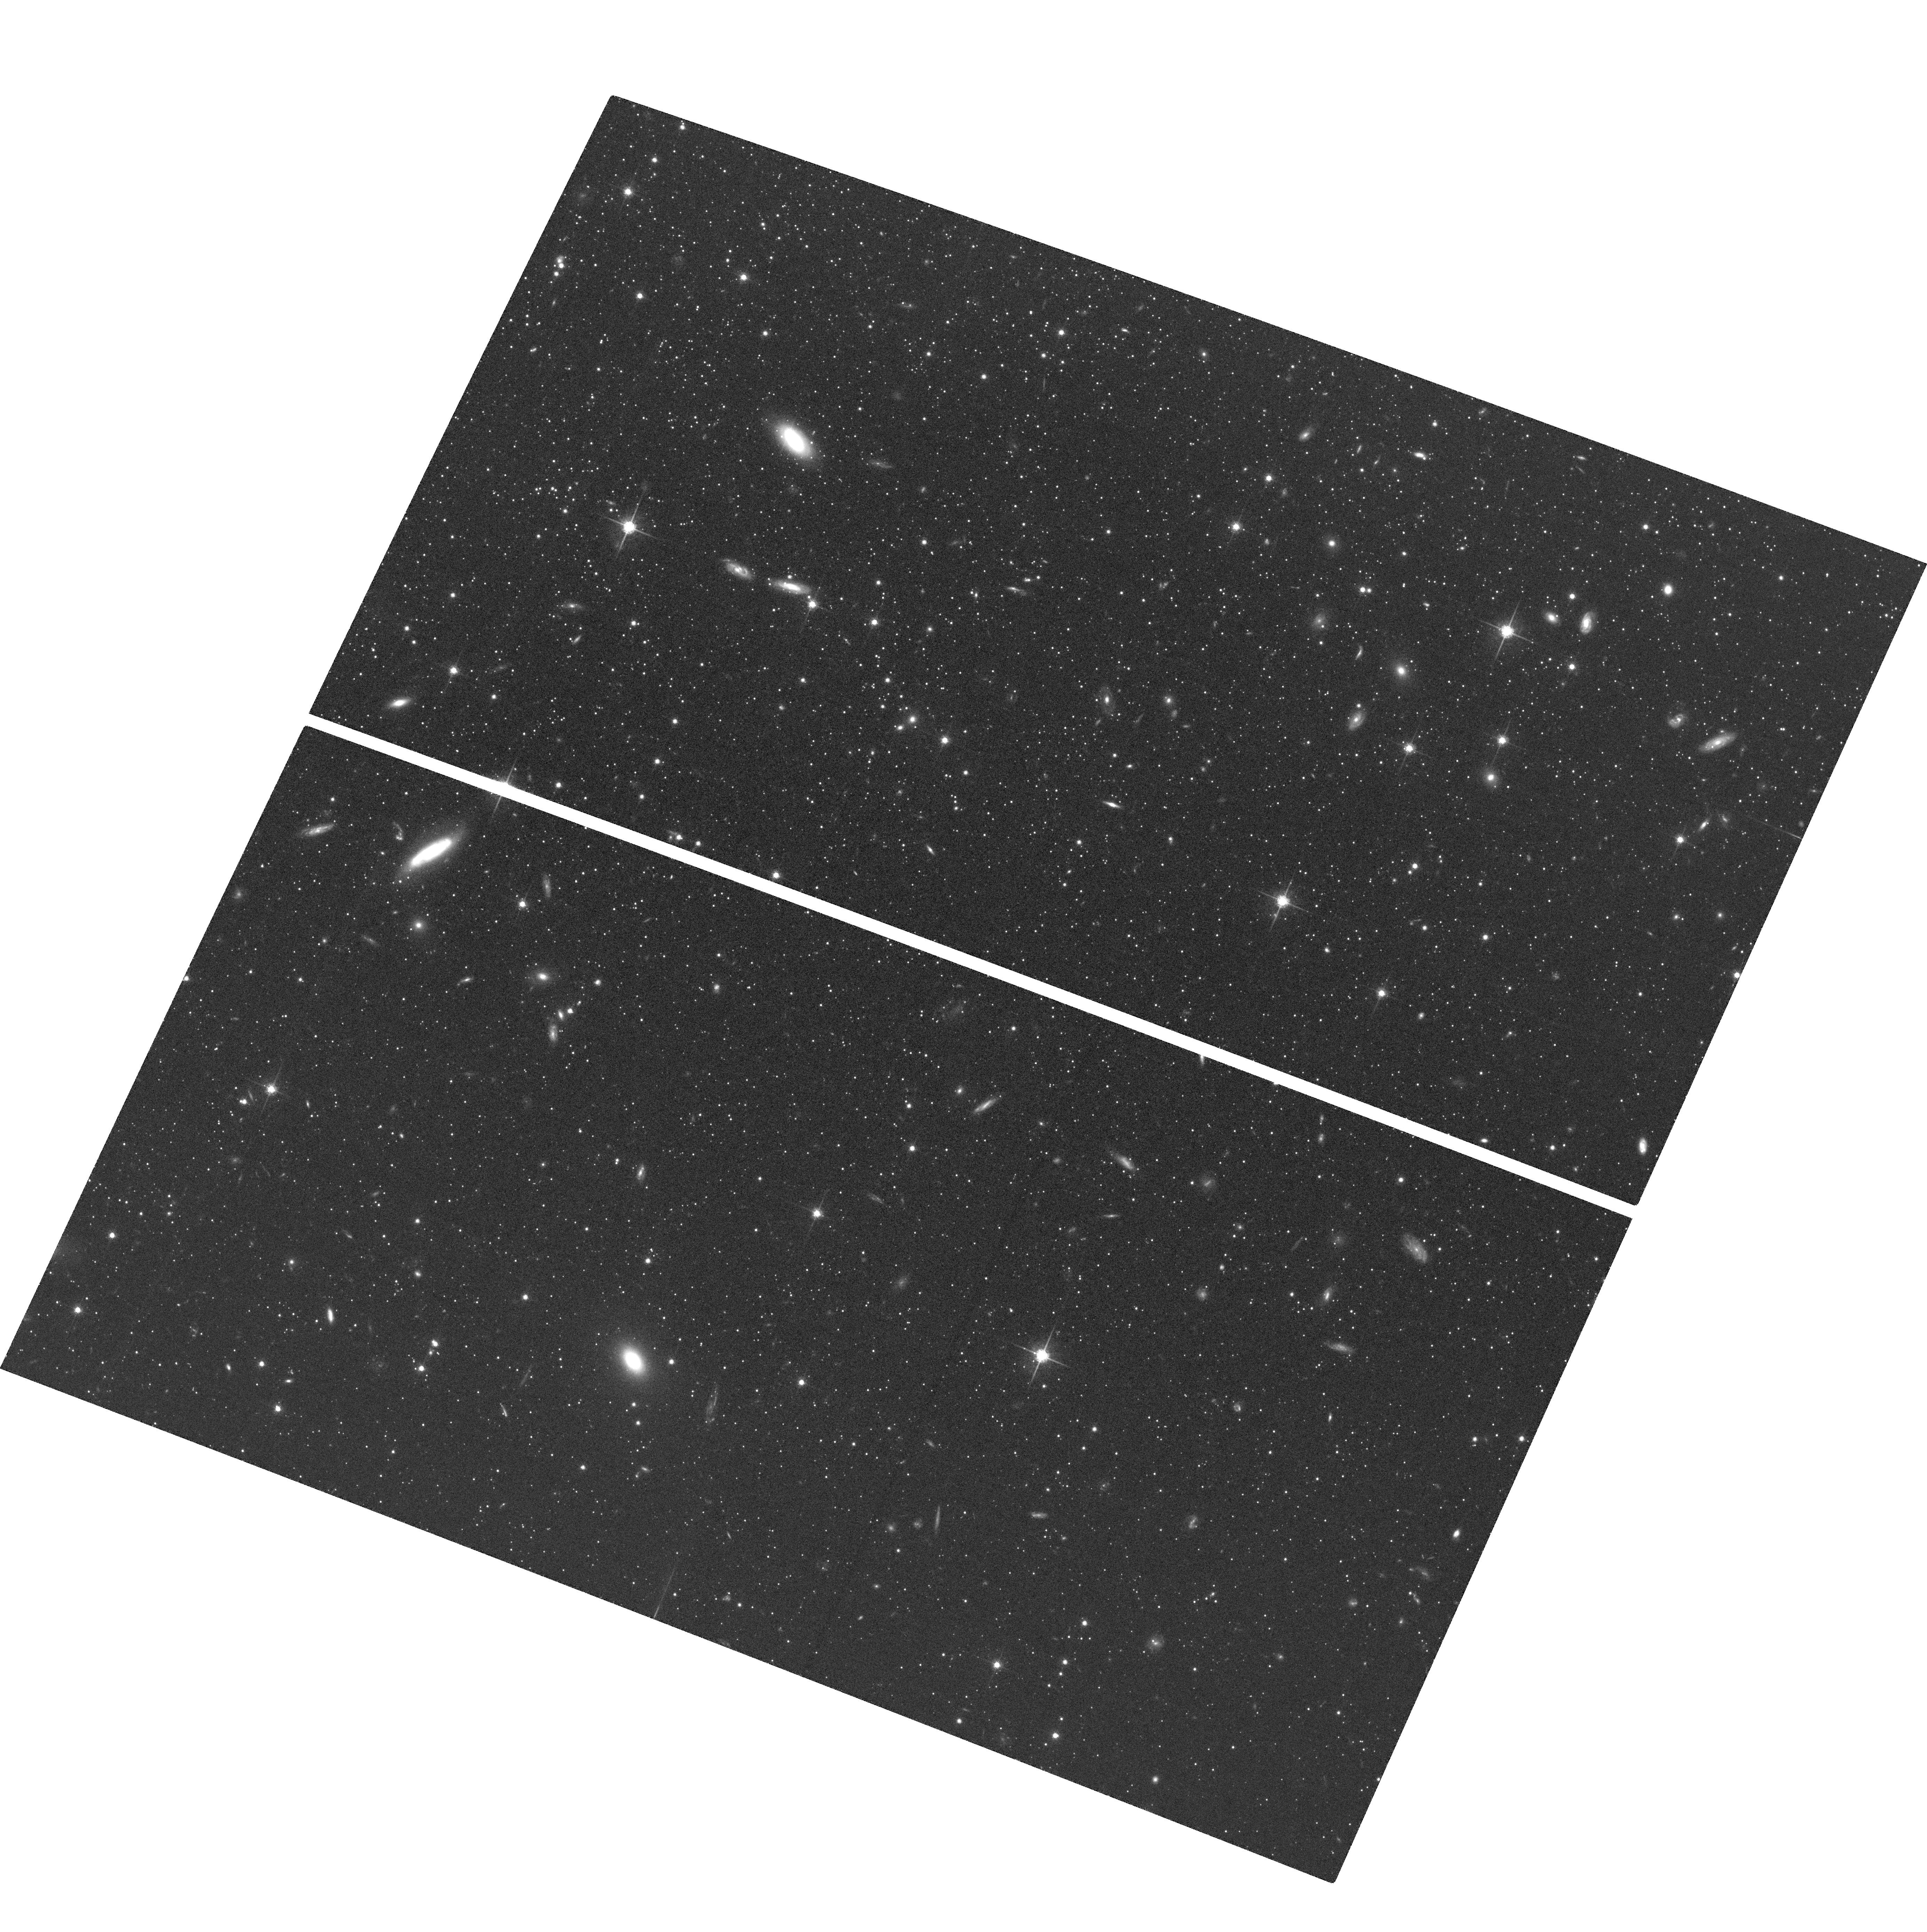
Target: SCULPTOR-DWARF-F2. Instrument: ACS/WFC. Filter: F775W. Exposure: 1.9 h. Observation ID: hst_12966_05_acs_wfc_f775w_jc2z05

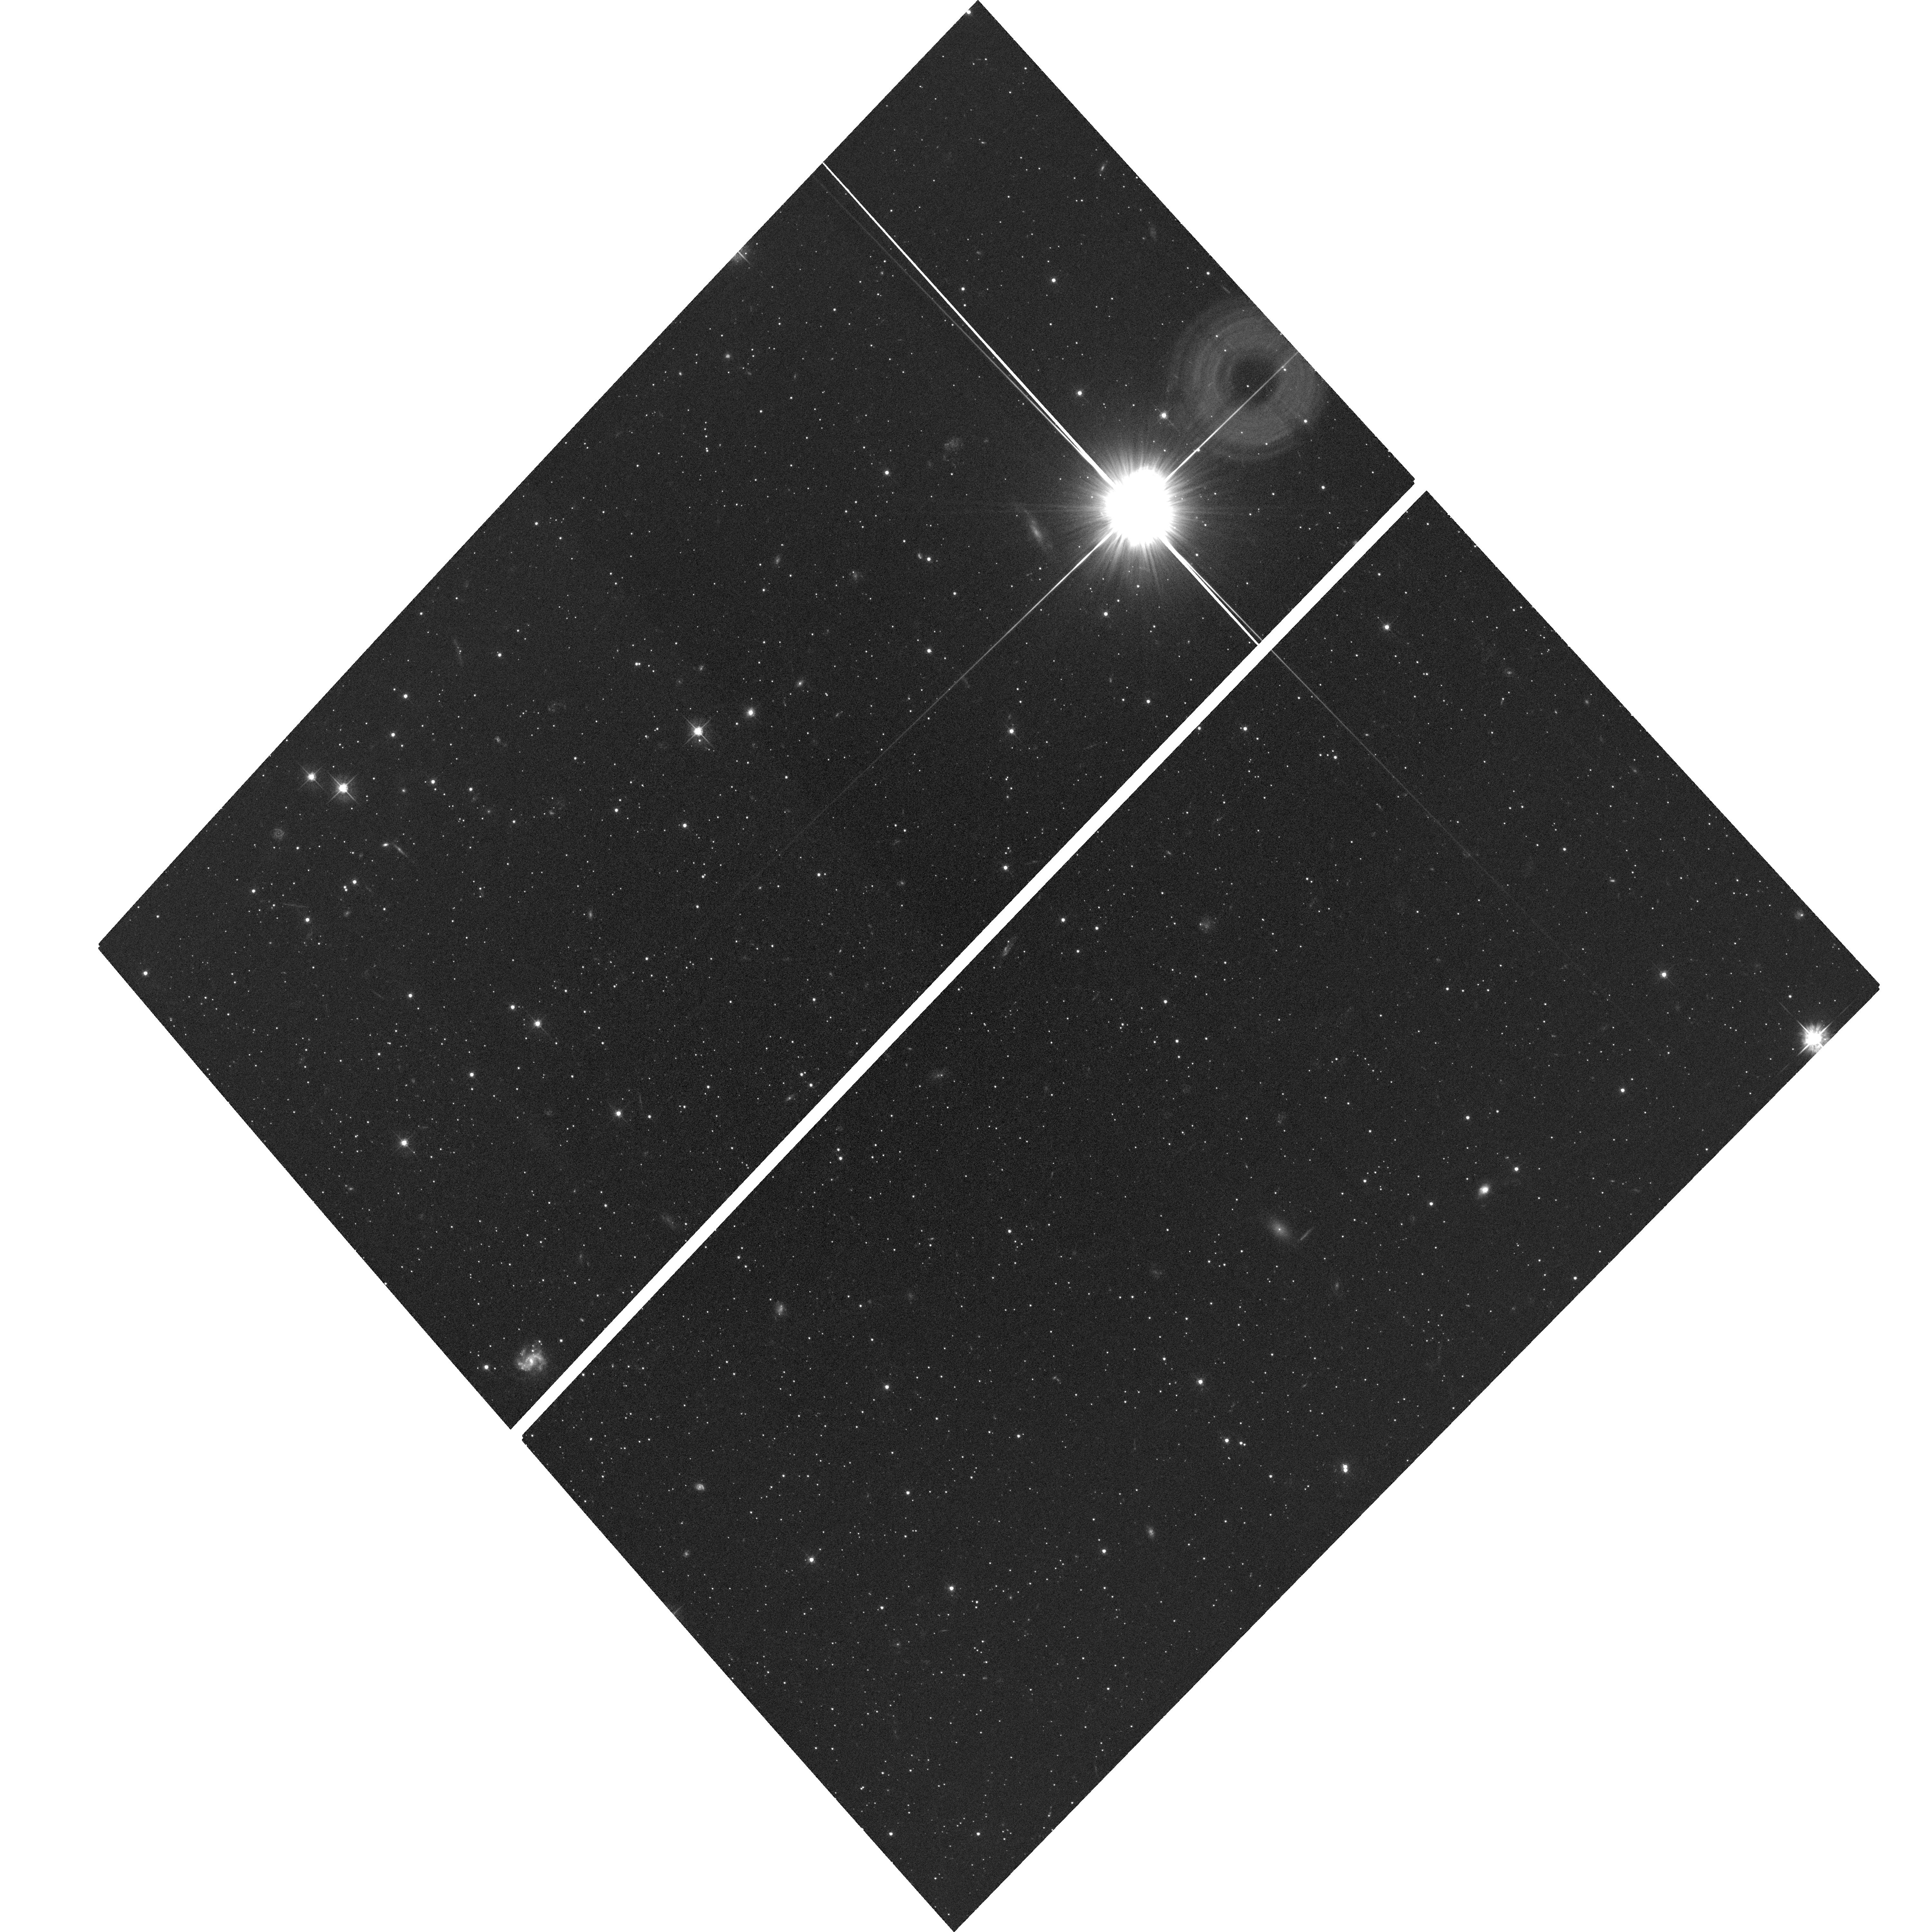
Target: DRACO-DWARF-F3. Instrument: ACS/WFC. Filter: F555W. Exposure: 1.7 h. Observation ID: hst_12966_03_acs_wfc_f555w_jc2z03

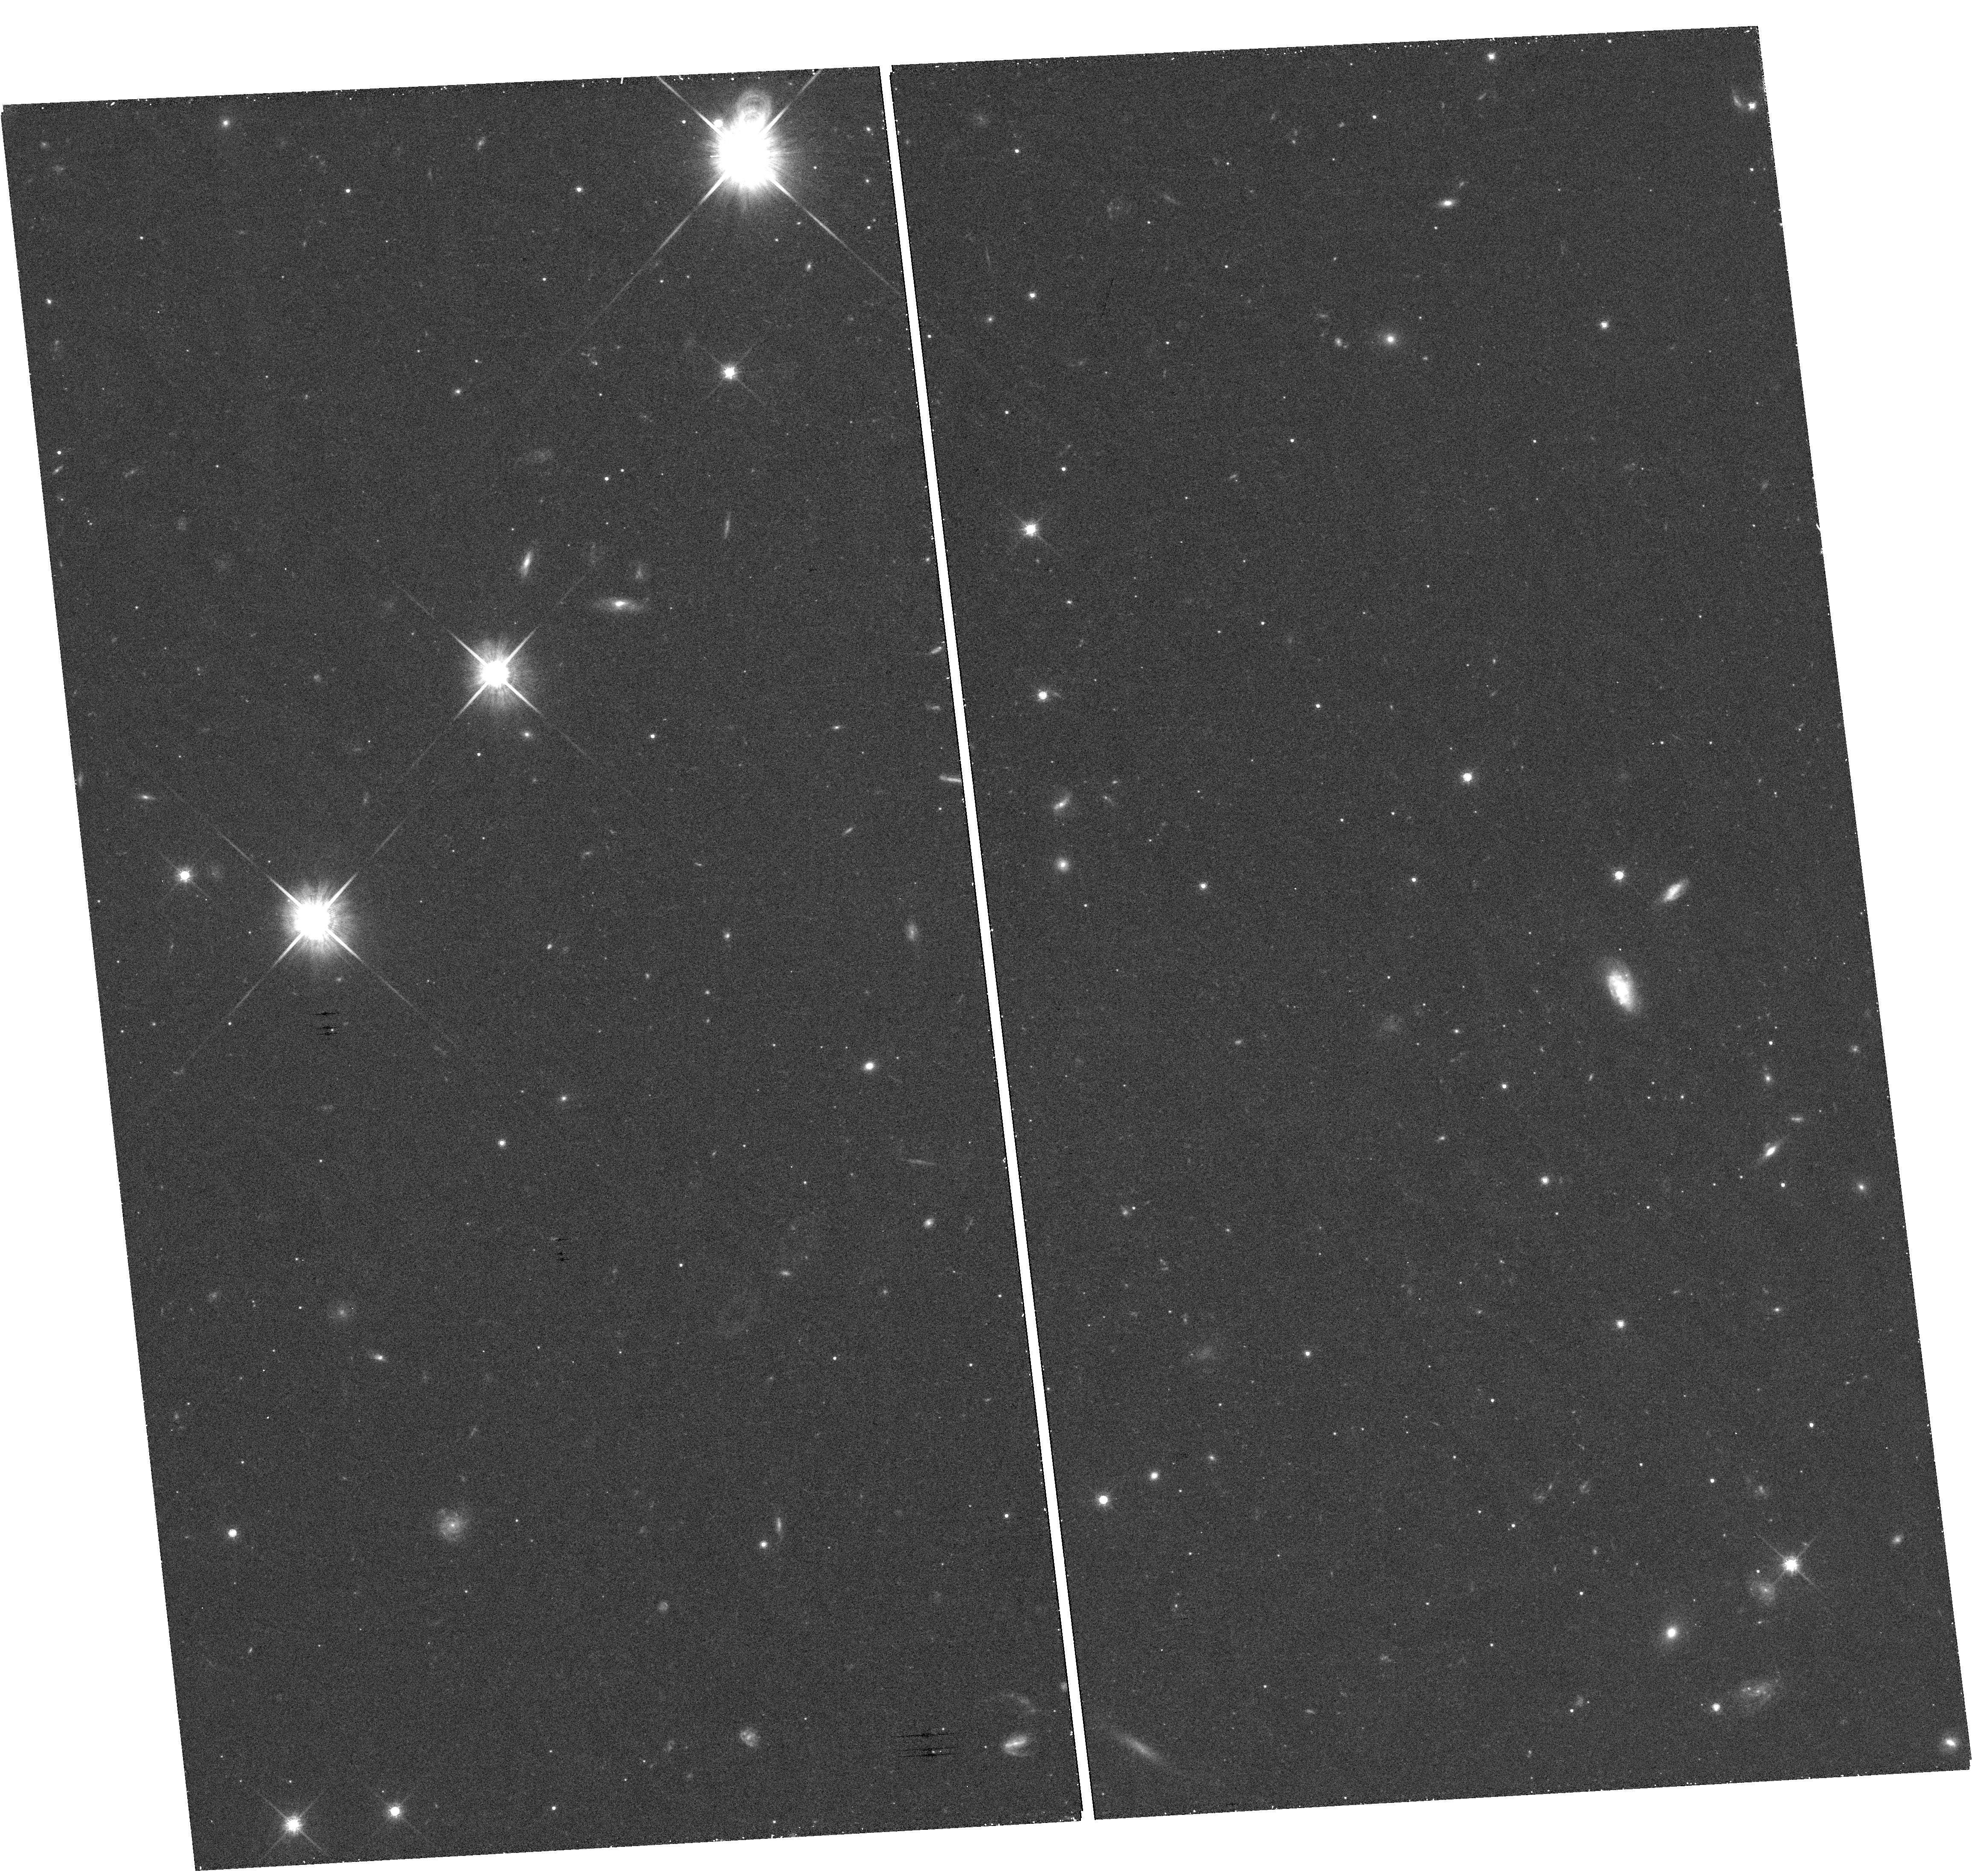
Target: DRACO-DWARF-F2. Instrument: WFC3/UVIS. Filter: F814W. Exposure: 27 min. Observation ID: hst_12966_02_wfc3_uvis_f814w_ic2z02

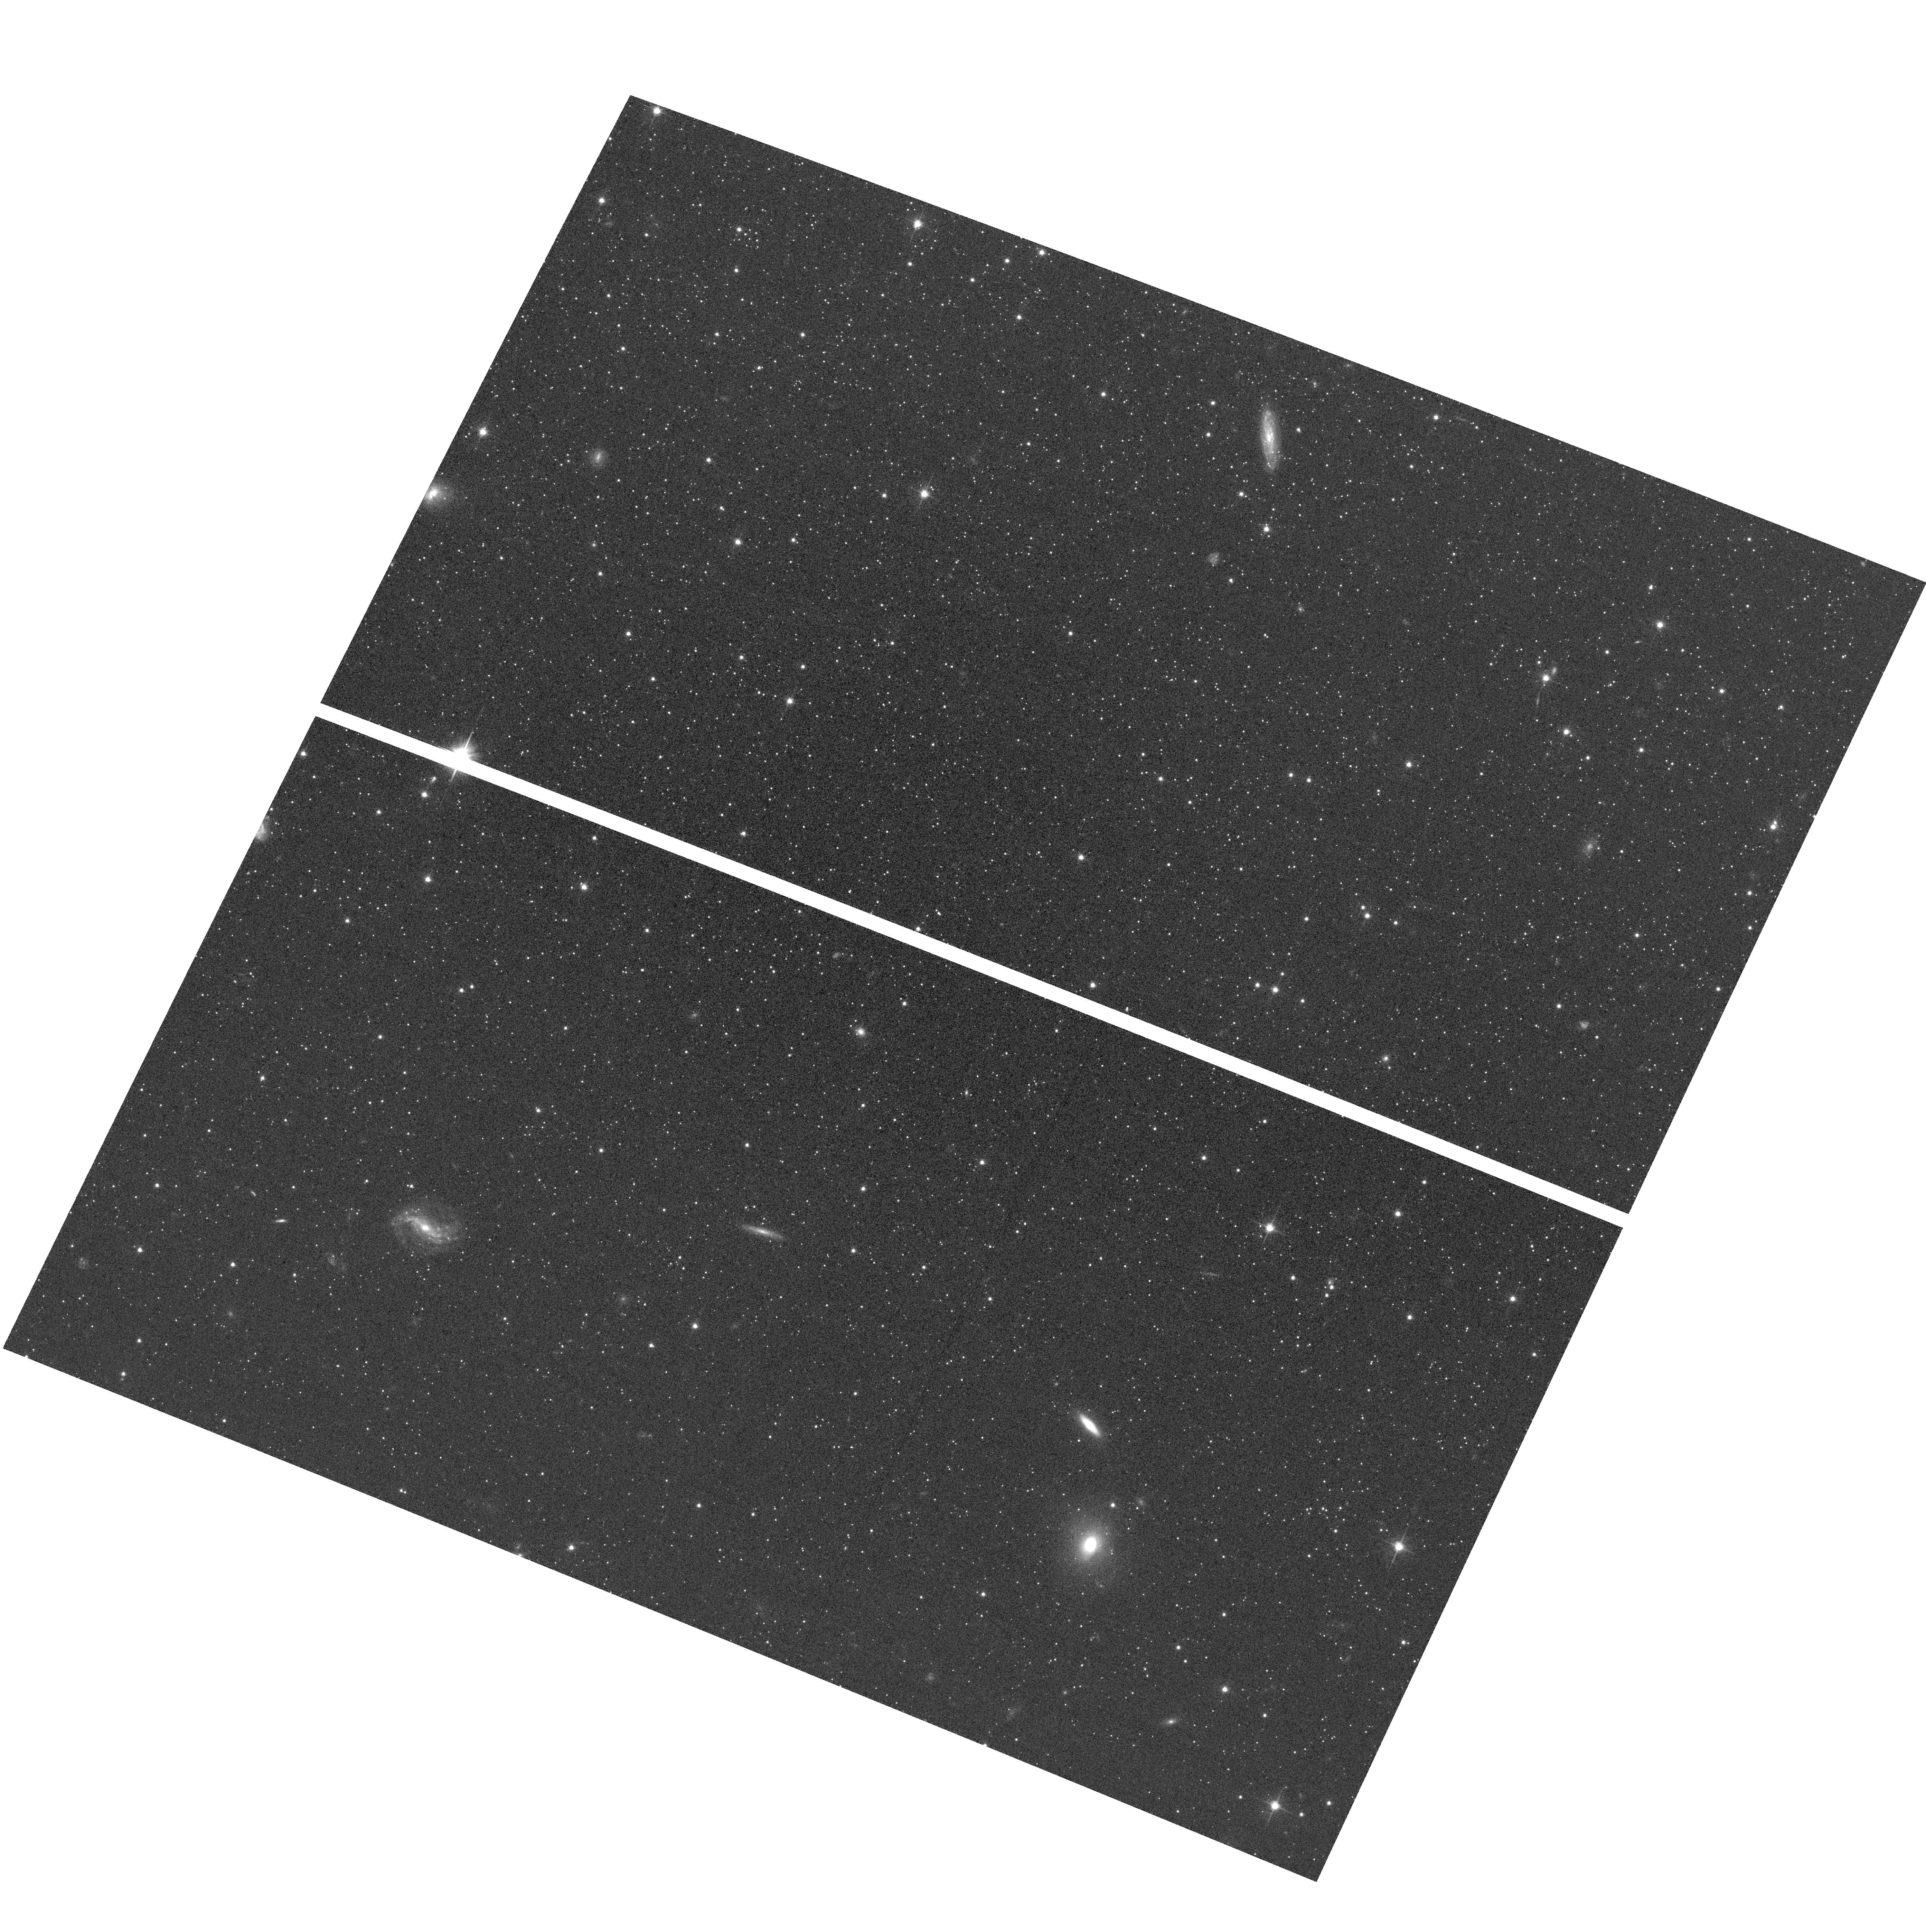
Target: SCULPTOR-DWARF-F1. Instrument: ACS/WFC. Filter: F606W. Exposure: 10 min. Observation ID: hst_12966_04_acs_wfc_f606w_jc2z04

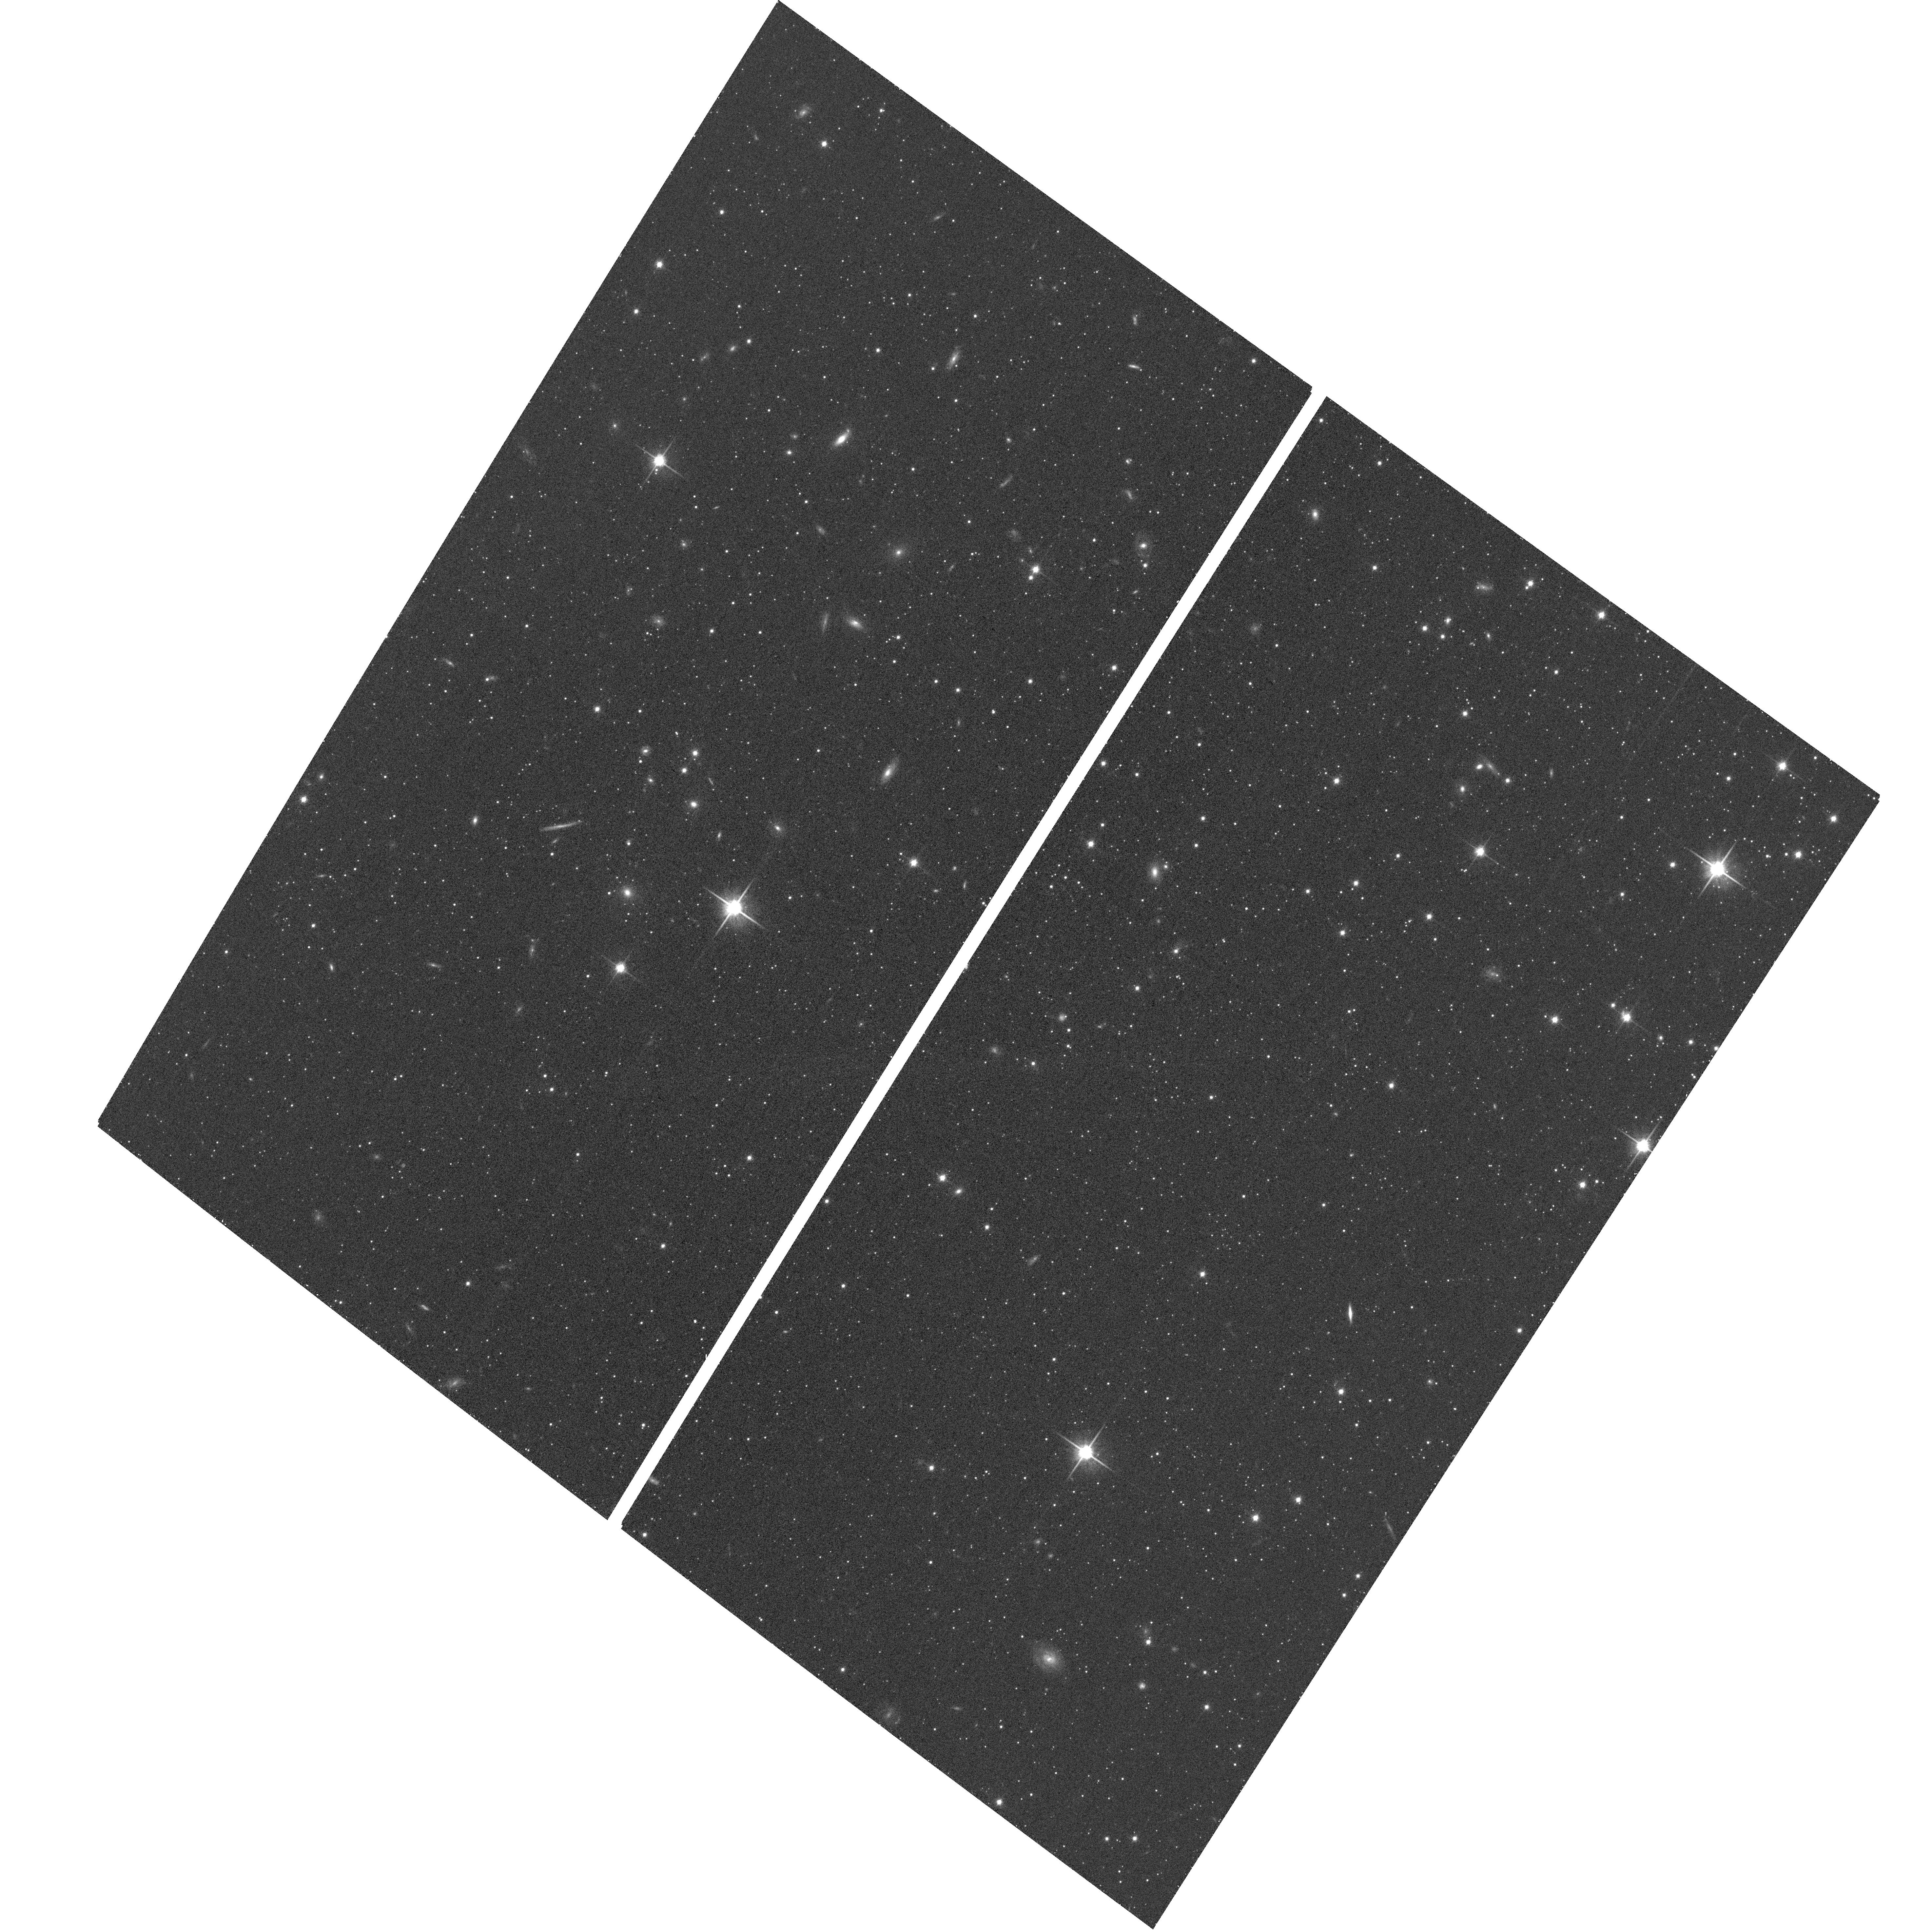
Target: DRACO-DWARF-F1. Instrument: ACS/WFC. Filter: F814W. Exposure: 15 min. Observation ID: hst_12966_01_acs_wfc_f814w_jc2z01

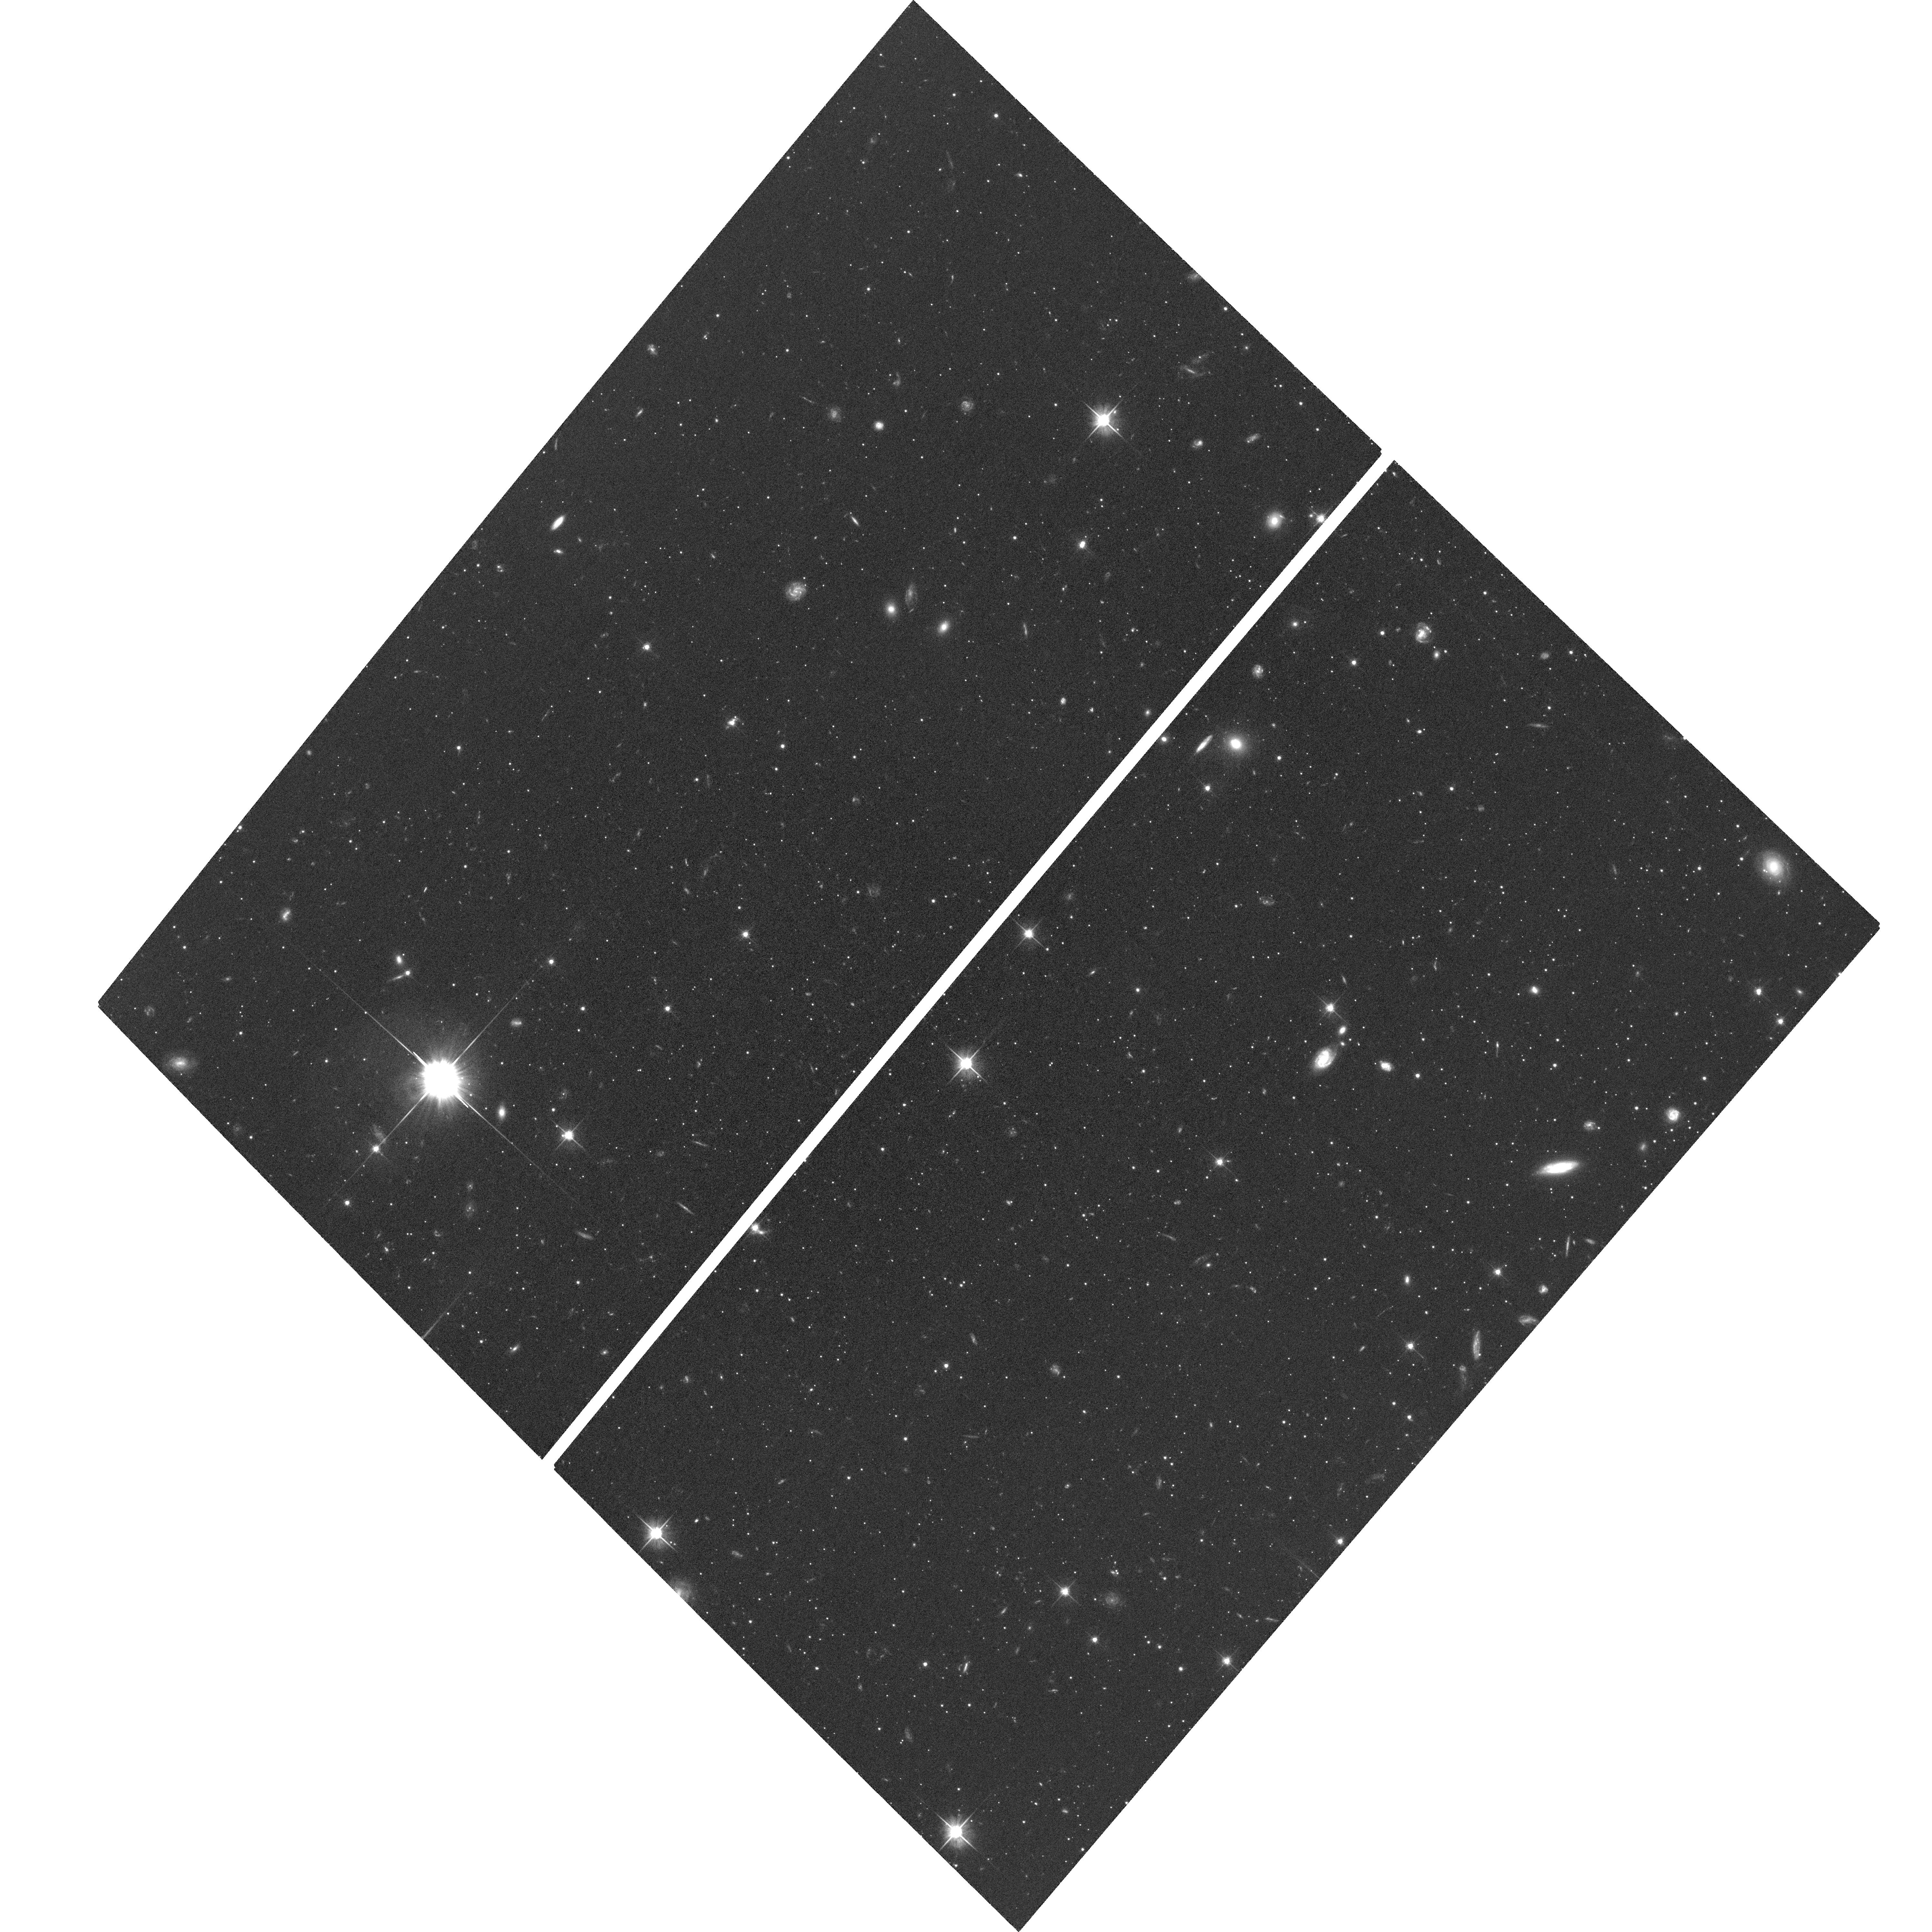
Target: DRACO-DWARF-F2. Instrument: ACS/WFC. Filter: F606W. Exposure: 1.7 h. Observation ID: hst_12966_02_acs_wfc_f606w_jc2z02

The Nature of Dark Matter: Halo Cusps or Cores from dSph internal proper motion dynamics (PI: van der Marel, Roeland P.)

An important discriminator between different models for the dark matter (DM) in the universe (cold vs. warm) is the density profile slope near the center of DM halos. CDM predicts a steep cusp, whereas WDM predicts a homogeneous core. Interpretation of observational results from disk galaxy rotation curves has been ambiguous, due to the influence of the luminous baryons on the measured DM halo structure. To better address this so-called "core-cusp" problem it is important to focus on the most DM-dominated systems known: Milky Way dwarf spheroidal galaxies. While good line-of-sight (LOS) velocity datasets exist (some thousand stars per galaxy), interpretation is plagued by the well-known mass vs. velocity-anisotropy degeneracy of stellar dynamics. This can be resolved with stellar proper motion measurements, but none exist to date. Such measurements were anticipated to be a key program for the NASA/SIM mission, but this was canceled. Fortunately, time baselines are now long enough for HST to address this problem for the very first time. We will image previously imaged fields in Draco and Sculptor (five fields total) to measure the internal proper motion dynamics for hundreds of stars. This will yield the best determinations to date of the DM density slope in any galaxy, discriminating between a core or cusp at 3-sigma confidence. This will provide important new constraints on the nature of DM.